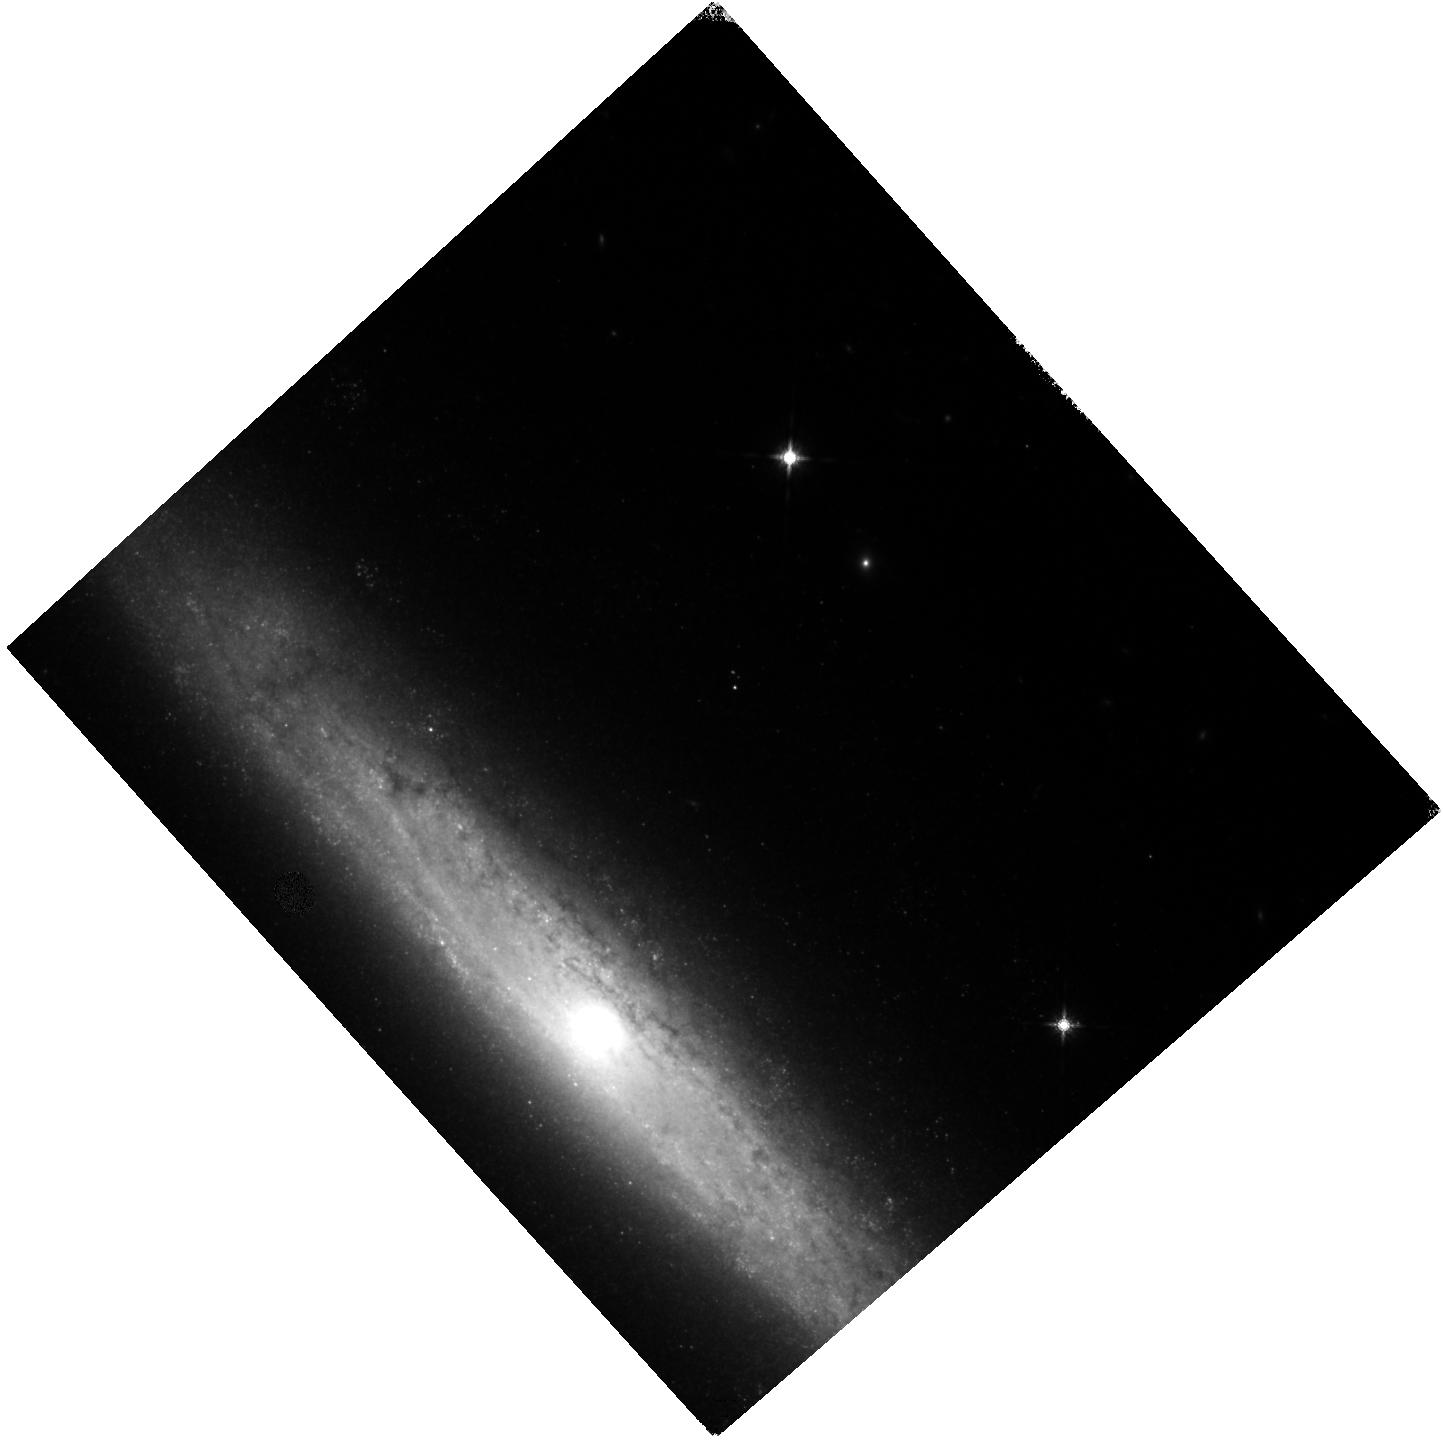
Target: SN2021PIT. Instrument: WFC3/IR. Filter: F160W. Exposure: 7 min. Observation ID: hst_16885_03_wfc3_ir_f160w_iesl03

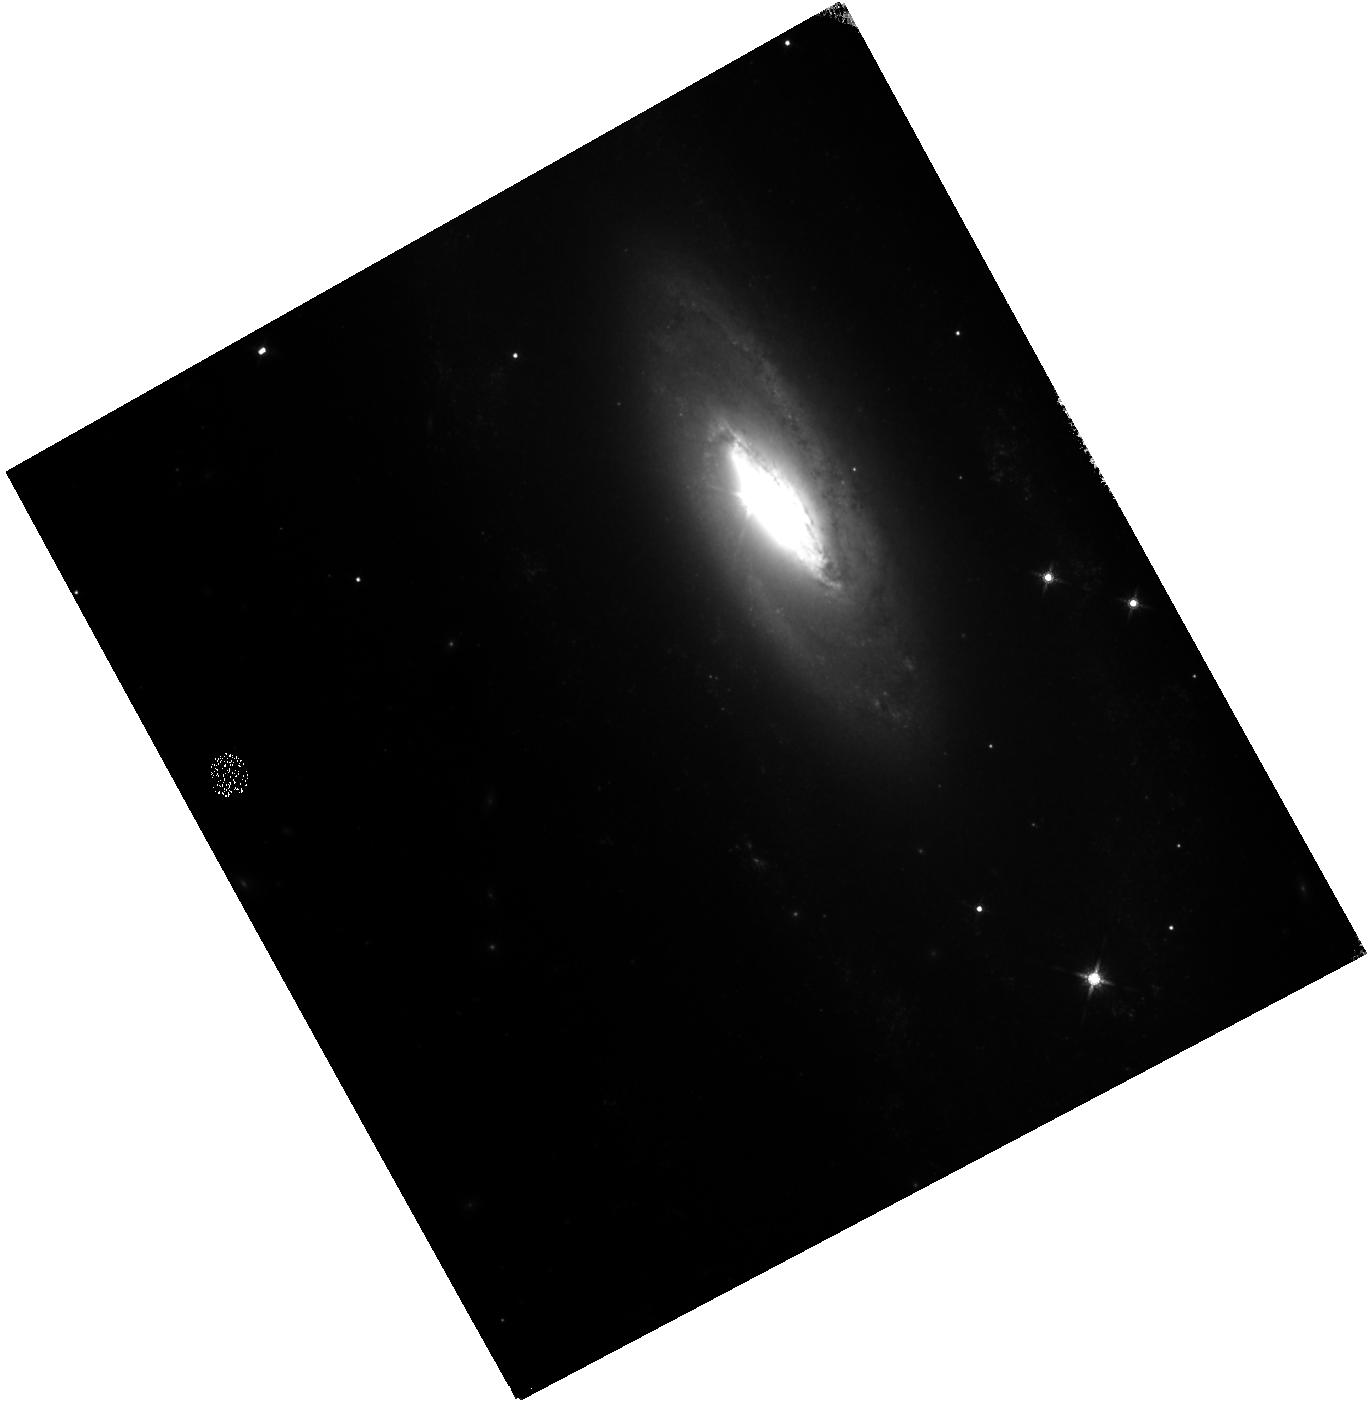
Target: SN2021JAD. Instrument: WFC3/IR. Filter: F160W. Exposure: 6 min. Observation ID: hst_16885_01_wfc3_ir_f160w_iesl01

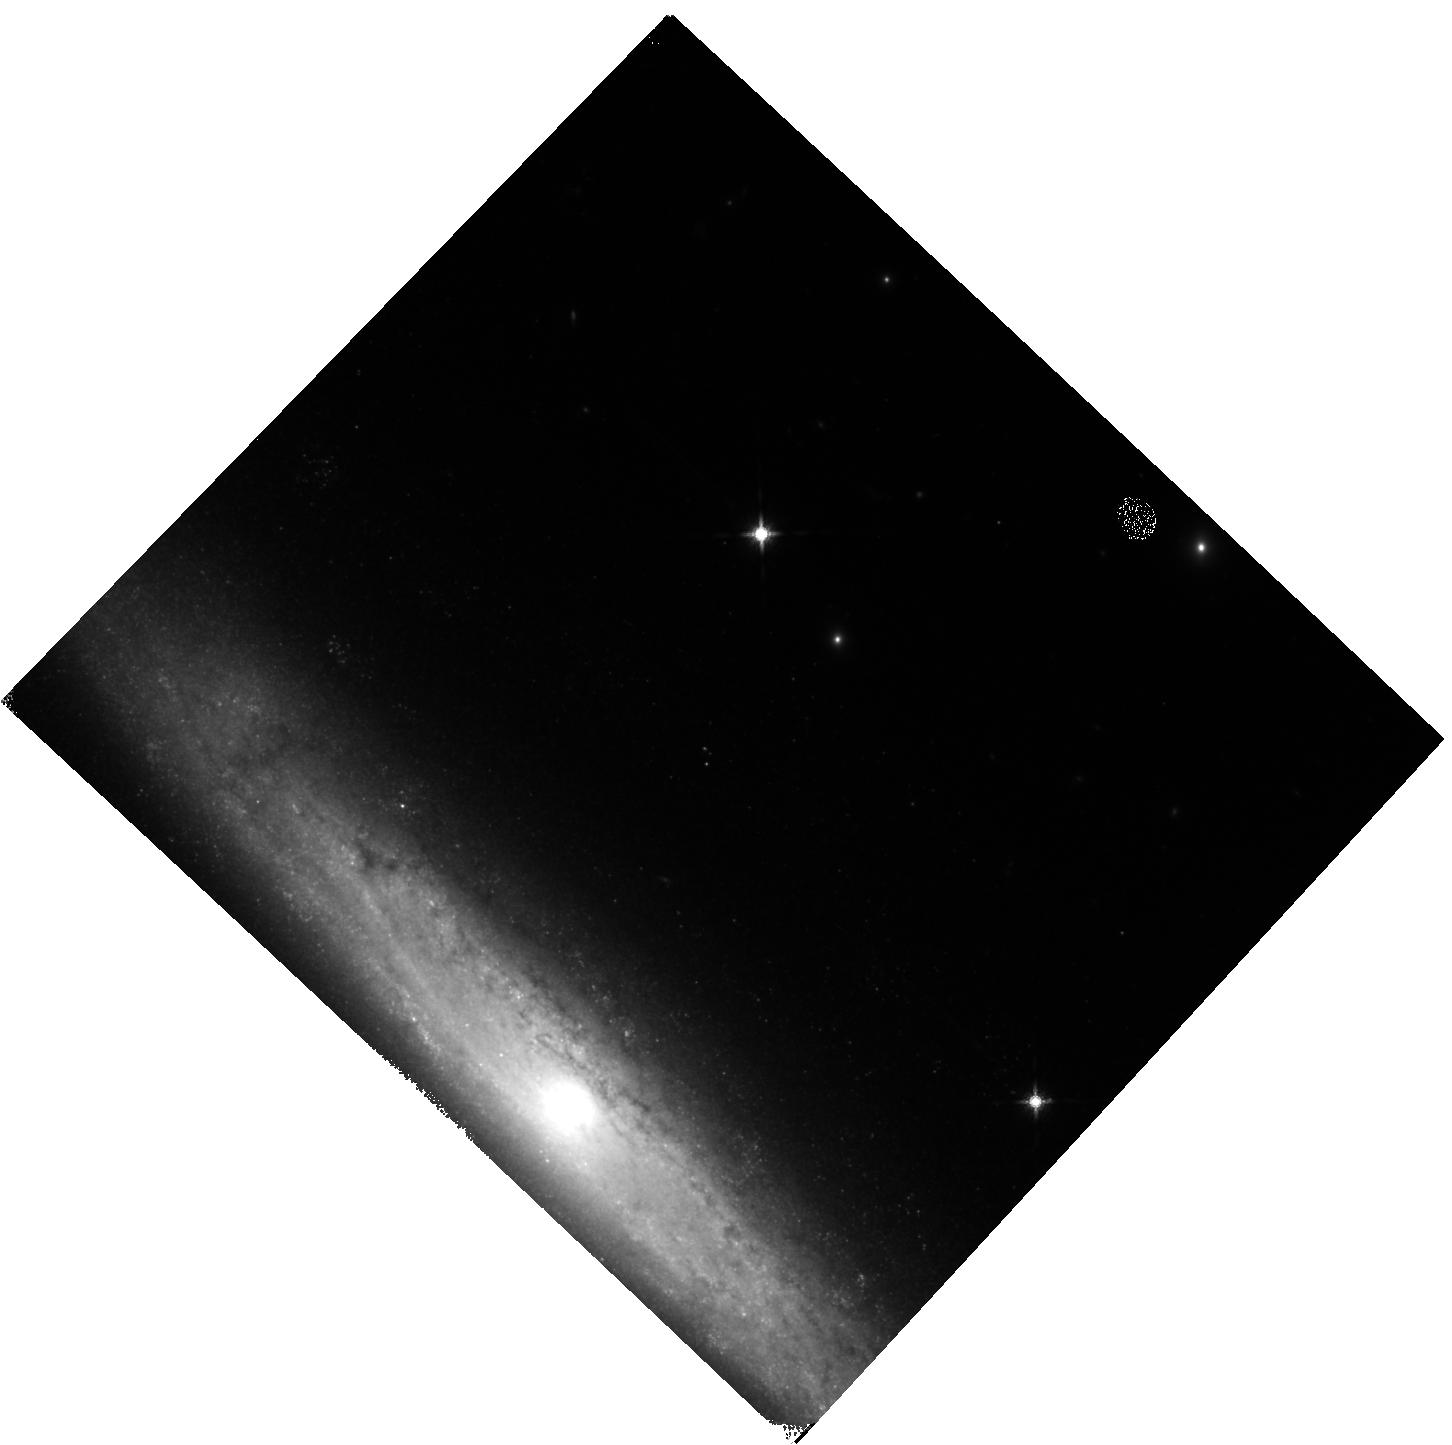
Target: SN2021PIT. Instrument: WFC3/IR. Filter: F160W. Exposure: 7 min. Observation ID: hst_16885_04_wfc3_ir_f160w_iesl04

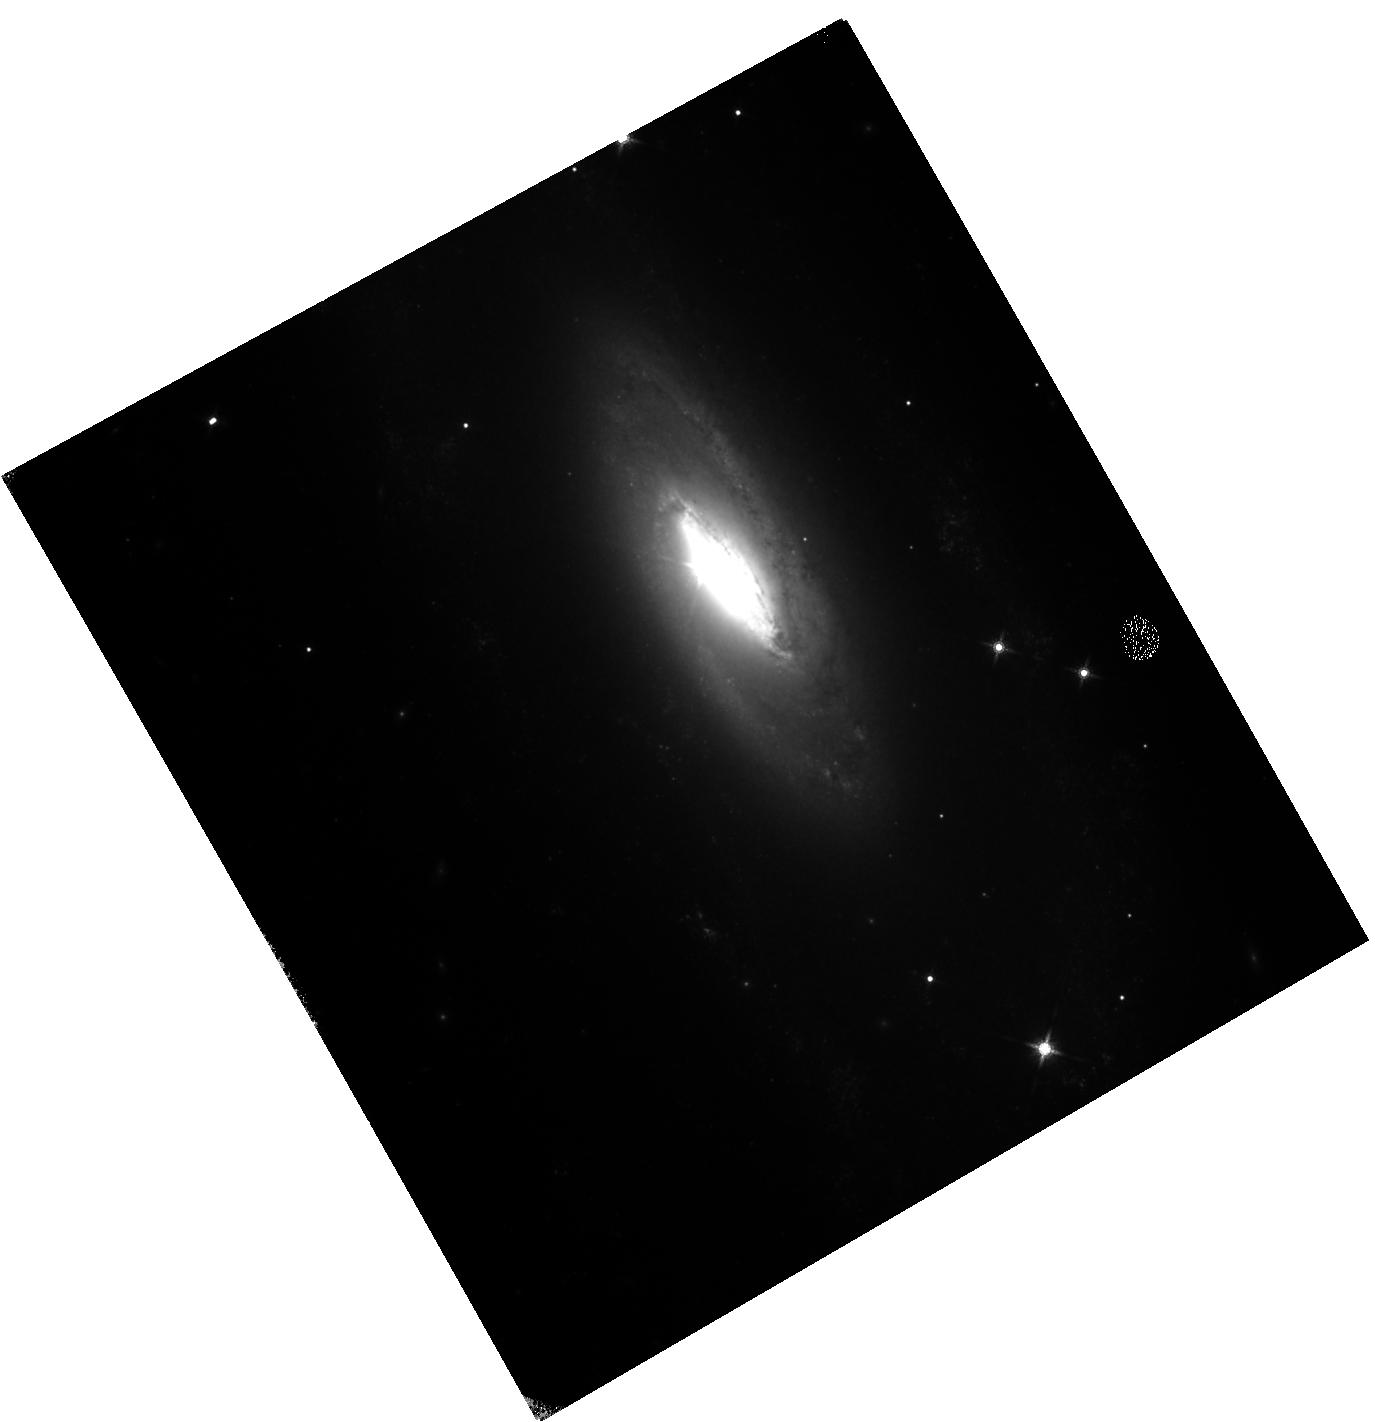
Target: SN2021JAD. Instrument: WFC3/IR. Filter: F160W. Exposure: 6 min. Observation ID: hst_16885_02_wfc3_ir_f160w_iesl02

A spectroscopic study of the Type Ia supernova near-infrared plateau (PI: Graur, Or)

We ask for 6 WFC3 orbits to obtain G141 grism spectra of two Type Ia supernovae (SNe Ia) in order to ascertain why the newly-discovered near-infrared (NIR) year-long plateau at ~150-500 days comes to an end. SNe Ia have long been used as standard candles to measure extragalactic distances and constrain cosmology, yet the nature of their progenitor stars and the physics behind their explosions remain open questions. The recent discovery of the NIR plateau highlights just how much we still have to learn about the physics of these explosions. In this proposal, we aim to learn why the NIR plateau comes to an end at ~450-500 days past maximum light. The discoverers of the plateau proposed that a change in the dominant ionization state of the SN ejecta, from singly-ionized to neutral iron-group lines, may be the cause. However, this explanation rests on a dubious detection of neutral iron lines in a low signal-to-noise (S/N) grism spectrum of a single SN Ia at 600 days. We will obtain higher S/N spectra of two brighter SNe Ia and optimize the orients of our observations to properly subtract any contamination from the bright host galaxies of our targets. This will allow us to unambiguously detect any [Fe I] lines in our spectra, if they exist. By visiting our targets at additional, earlier epochs along the plateau we will also determine whether such [Fe I] lines exist along the plateau, something that could not be done with previous, ground-based spectra where these lines fell in atmospheric absorption bands. The results of our observations will provide fresh constraints on the chemical composition of the progenitors prior to explosion as well as the evolution of the SN ejecta.